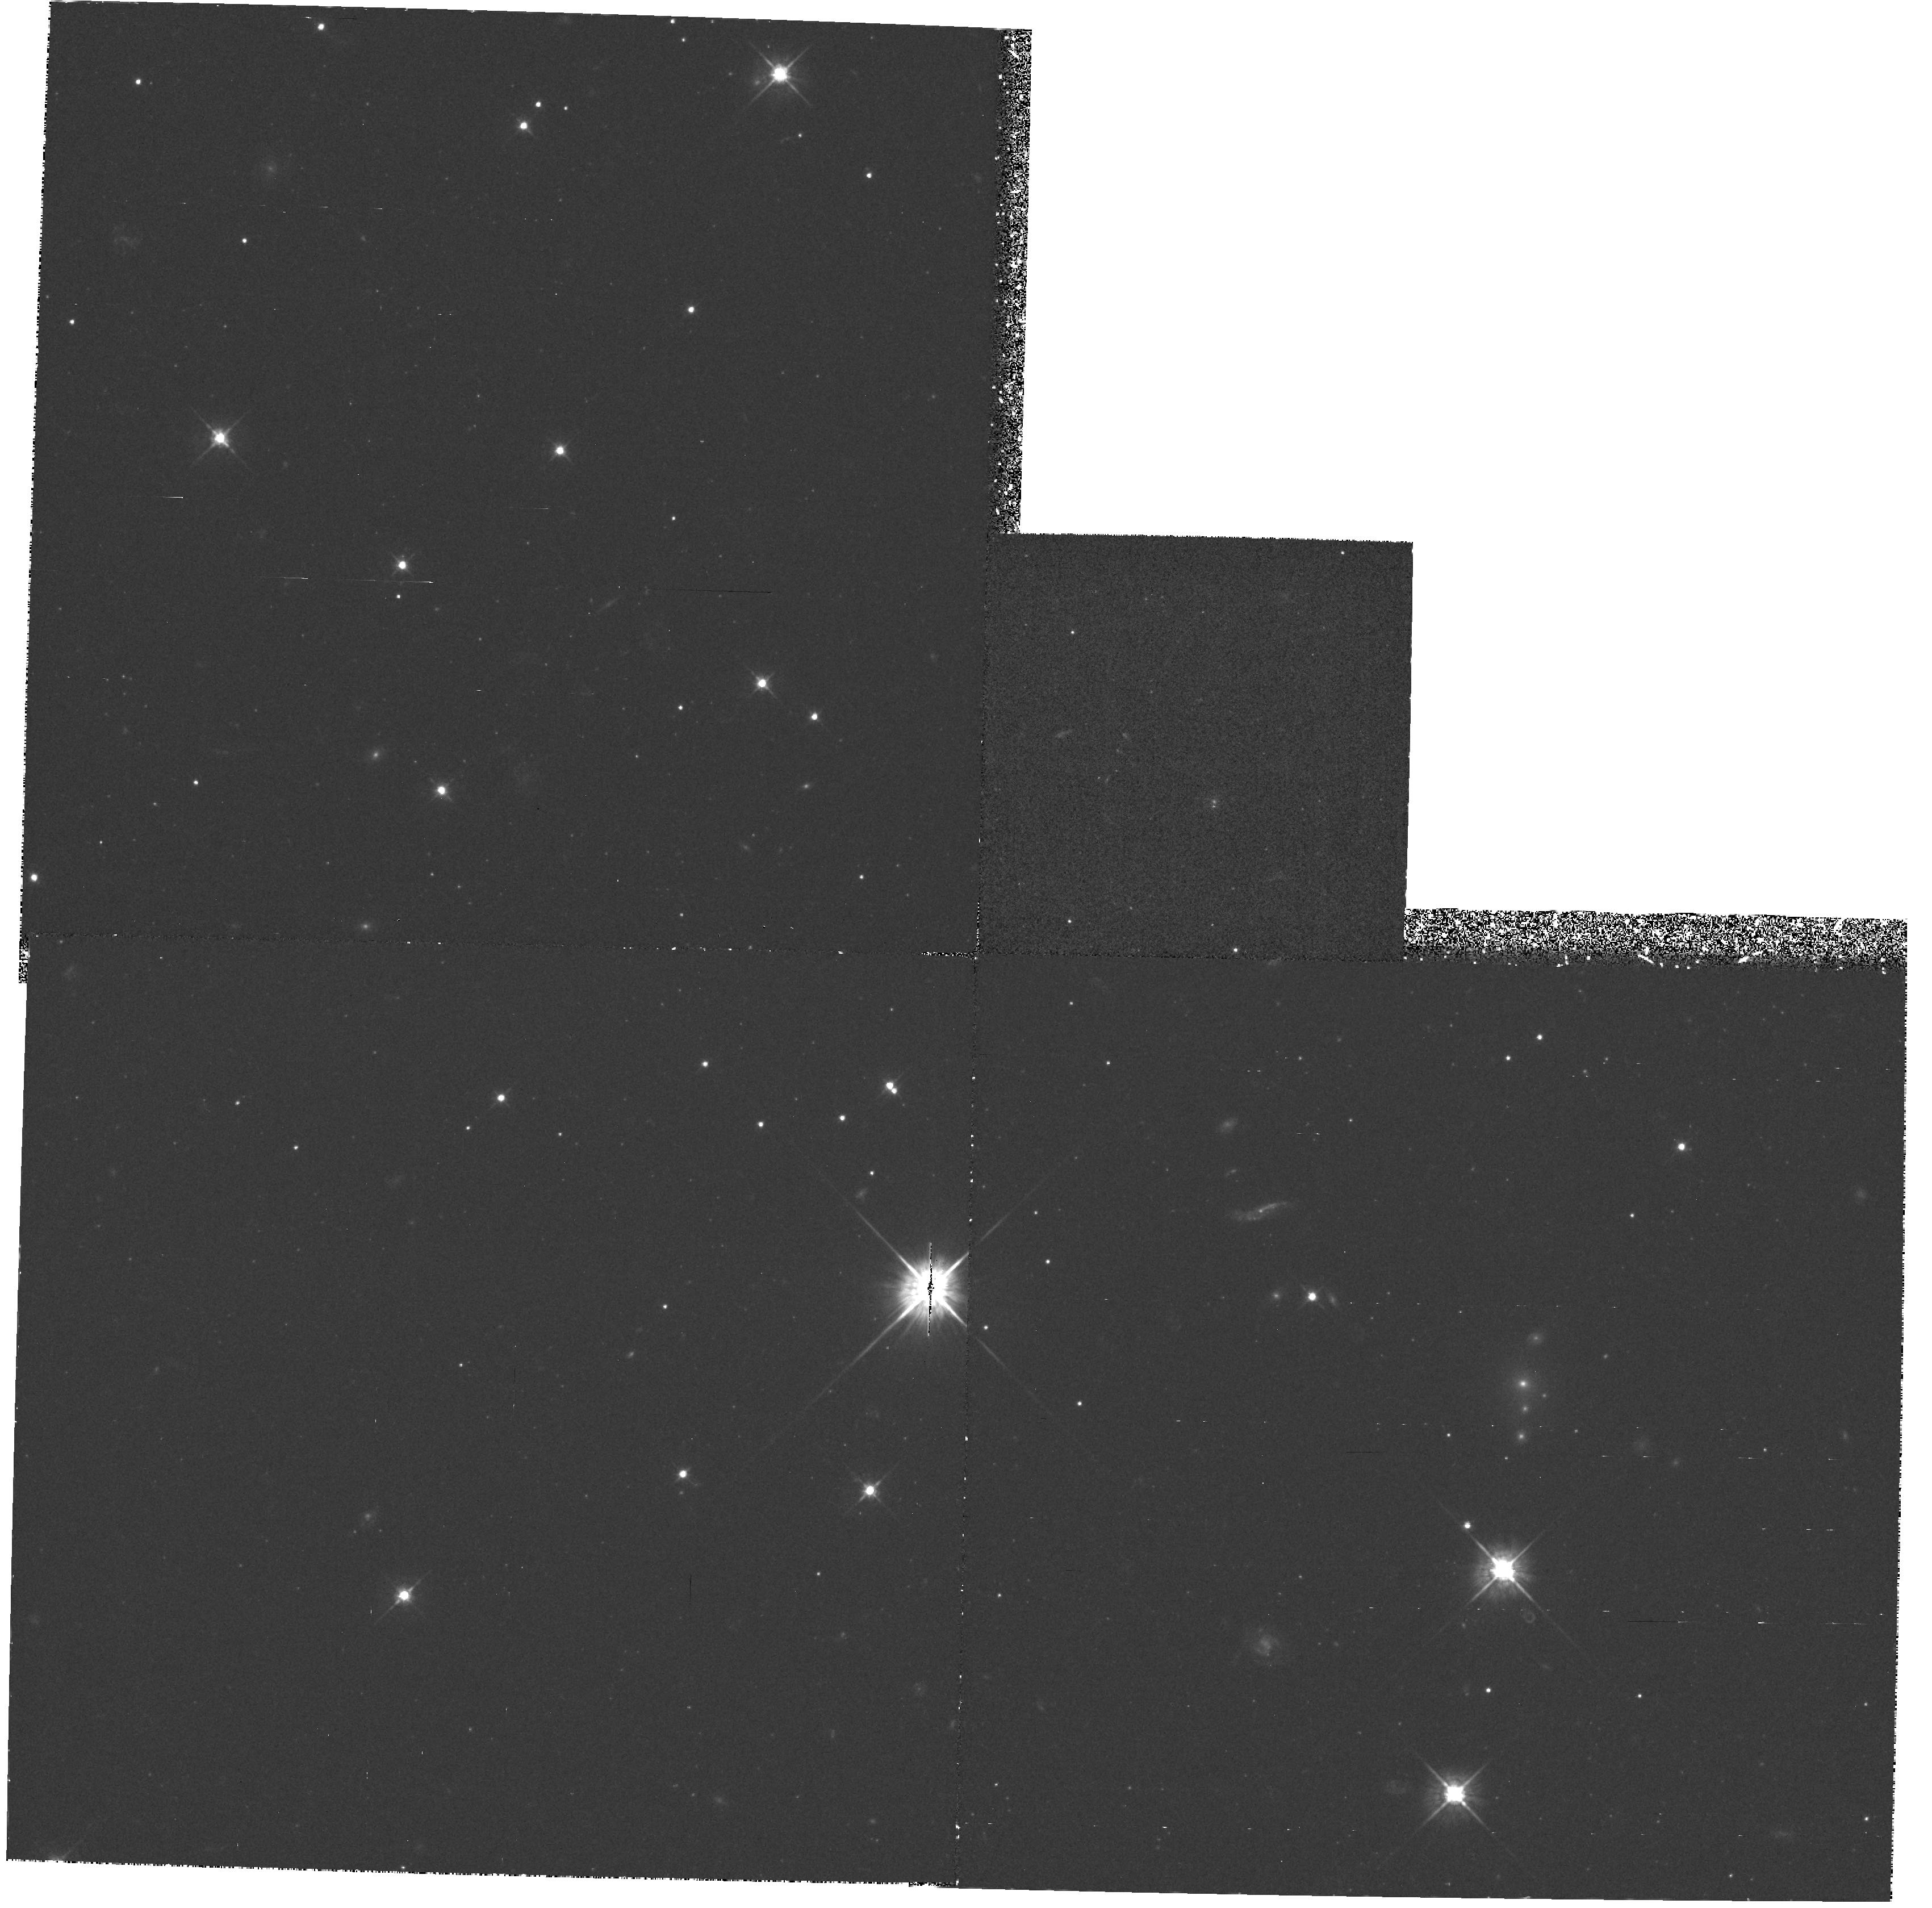
Target: NGC5102-FIELD4. Instrument: WFPC2/PC. Filter: F569W. Exposure: 55 min. Observation ID: hst_5400_03_wfpc2_pc_f569w_u2bt03

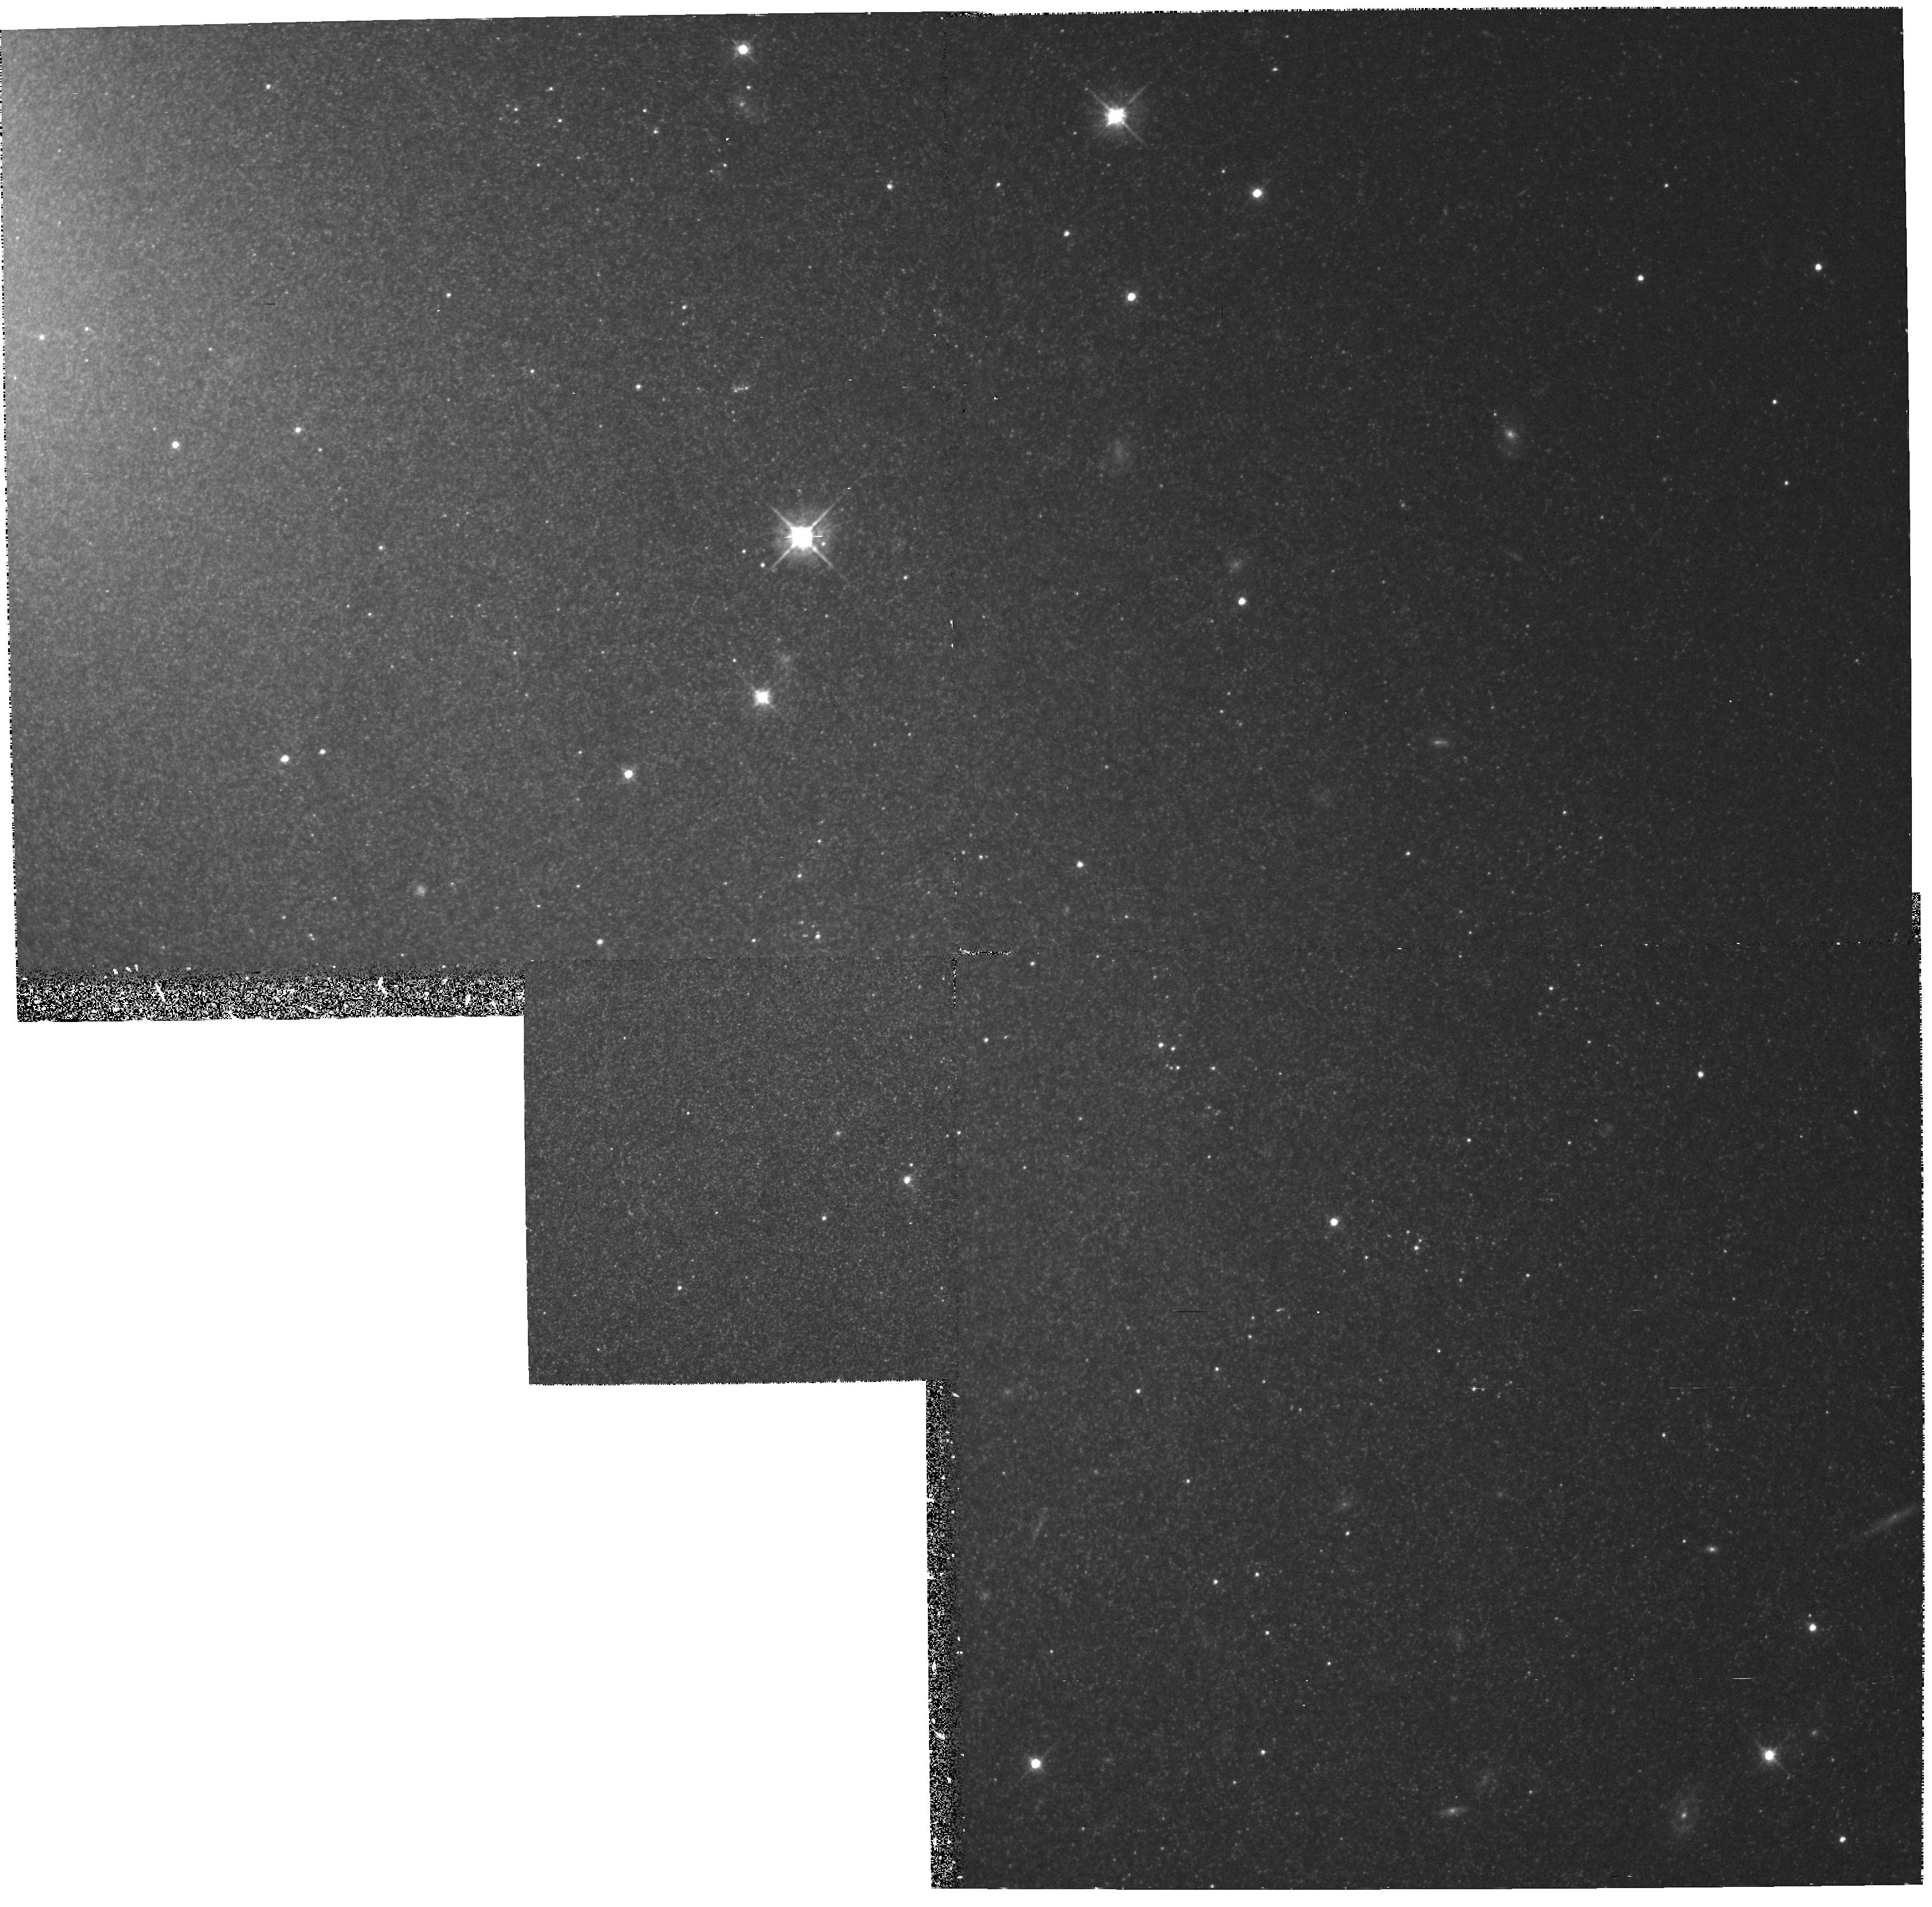
Target: NGC5102-FIELD3. Instrument: WFPC2/PC. Filter: F569W. Exposure: 55 min. Observation ID: hst_5400_02_wfpc2_pc_f569w_u2bt02

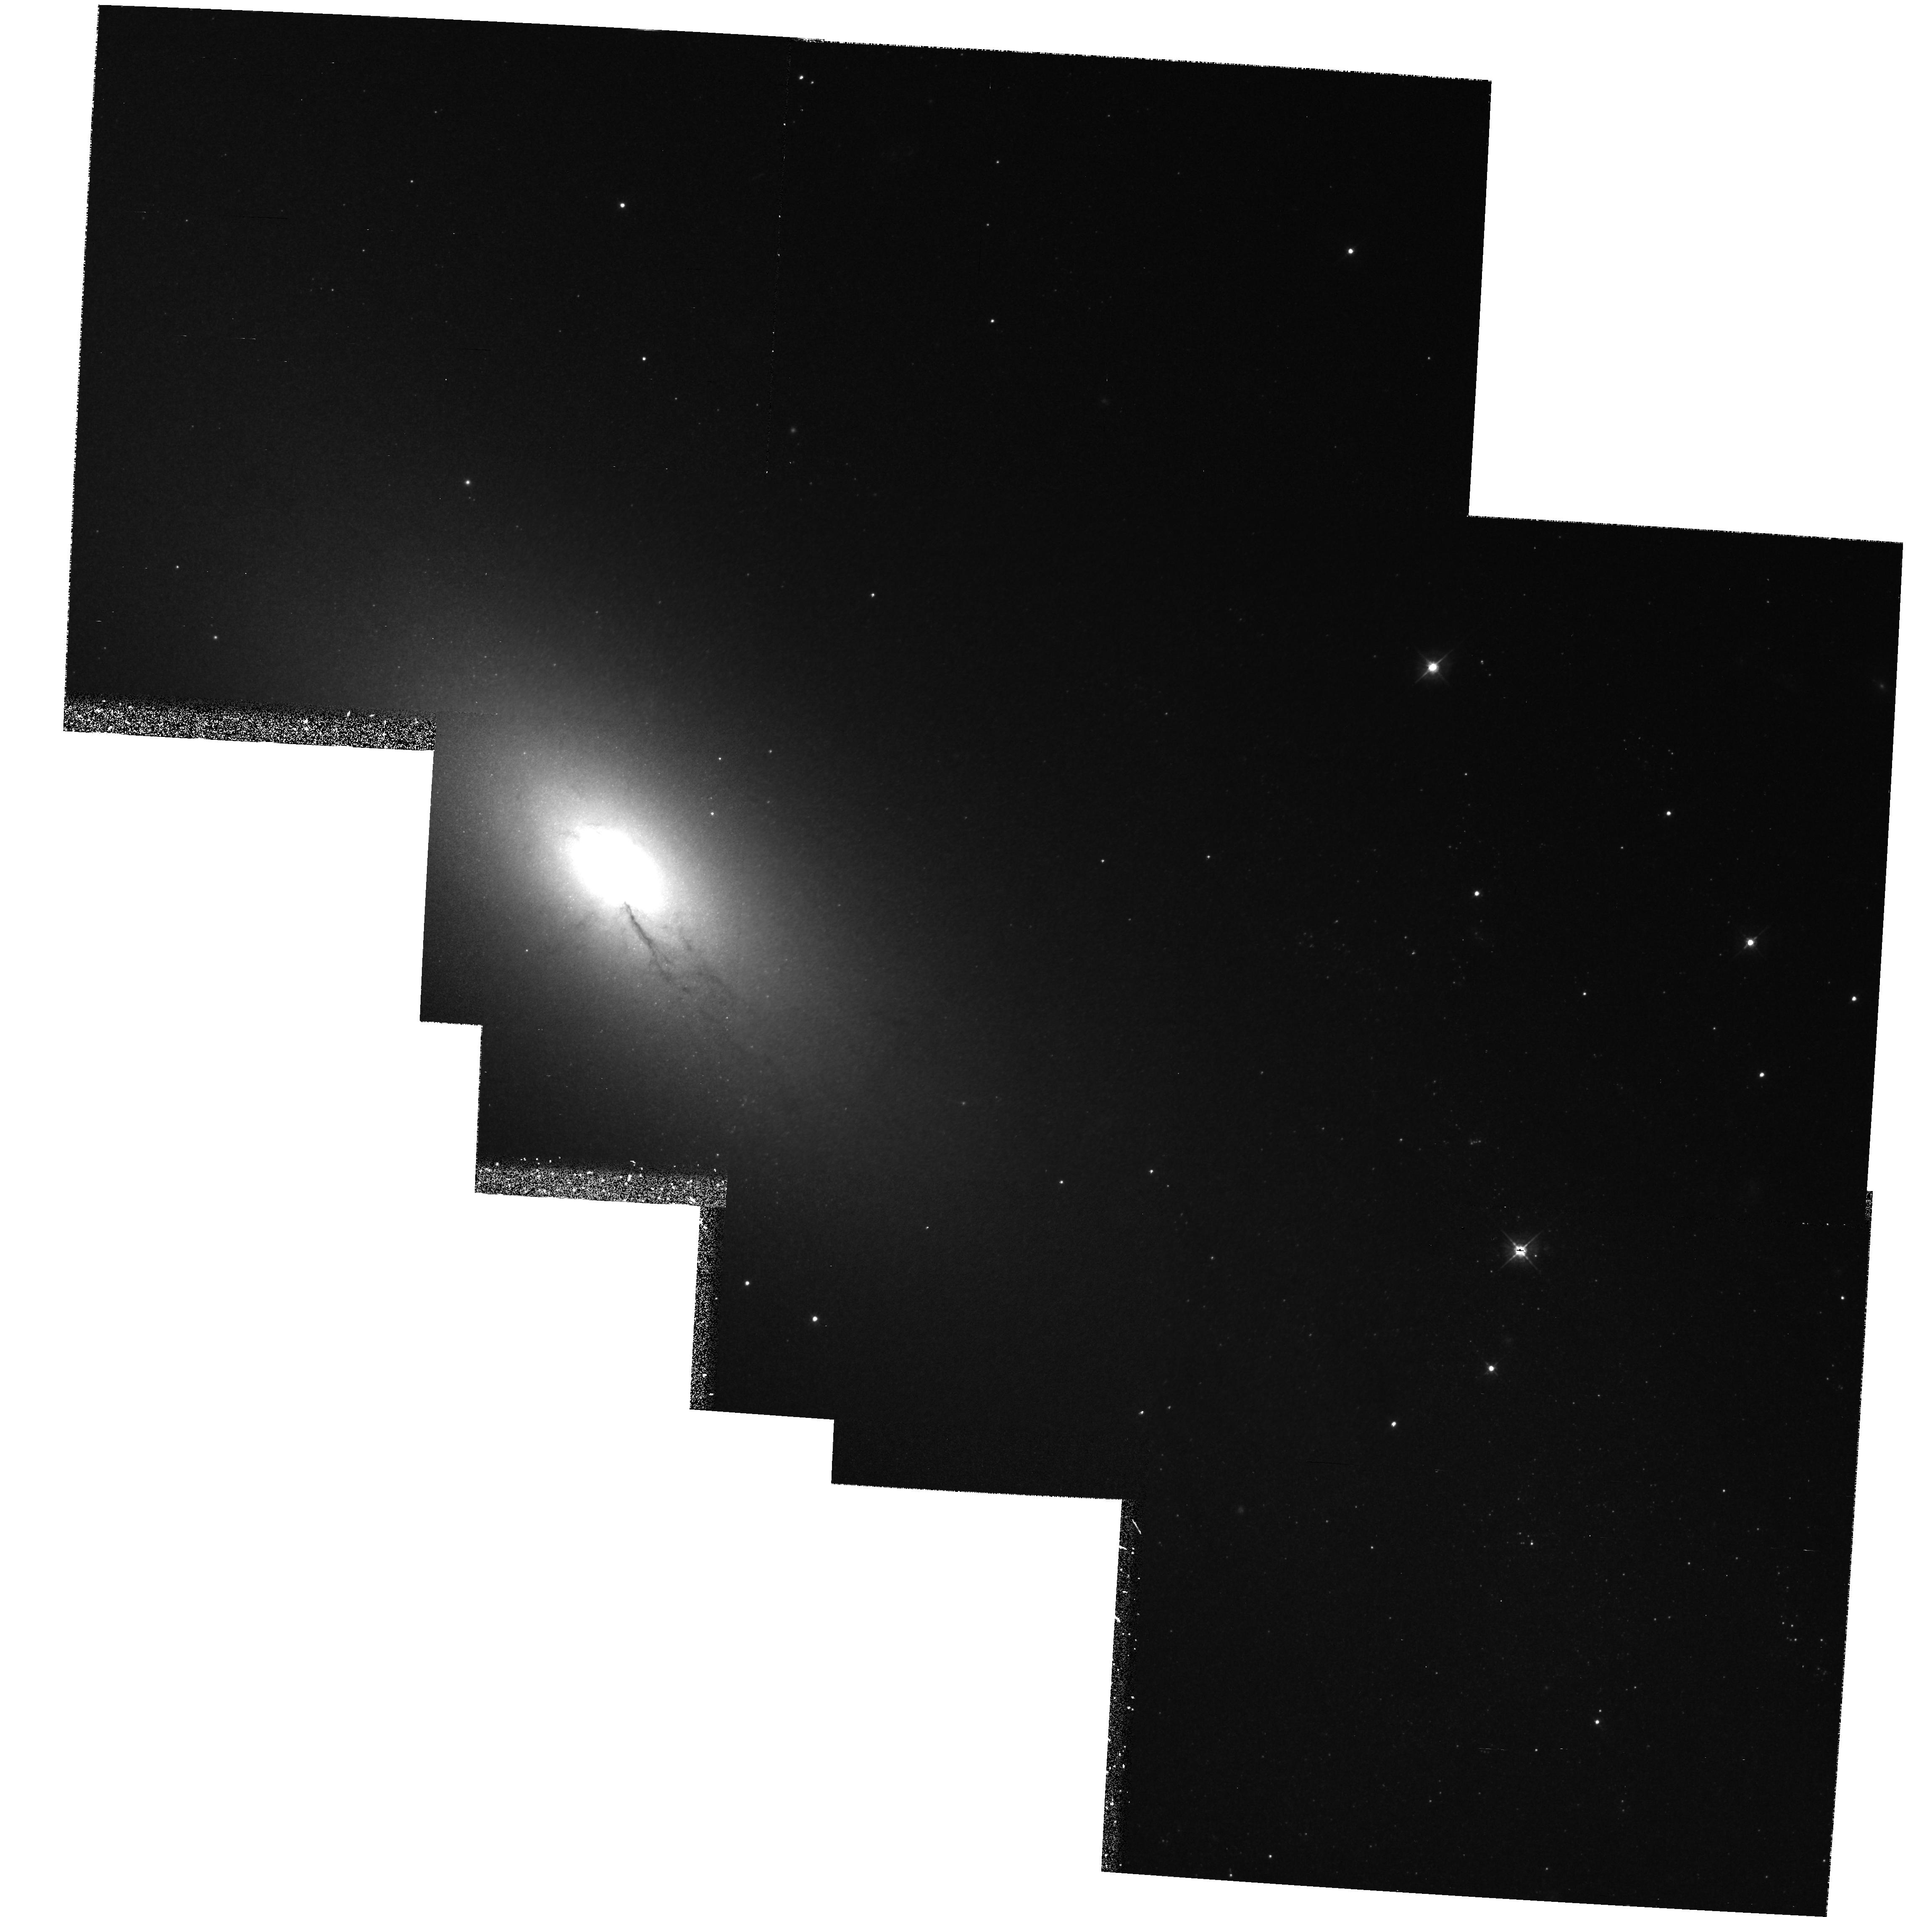
Target: MULTIPLE. Instrument: WFPC2/PC. Filter: F450W. Exposure: 1.8 h. Observation ID: hst_5400_01_wfpc2_pc_f450w_u2bt01

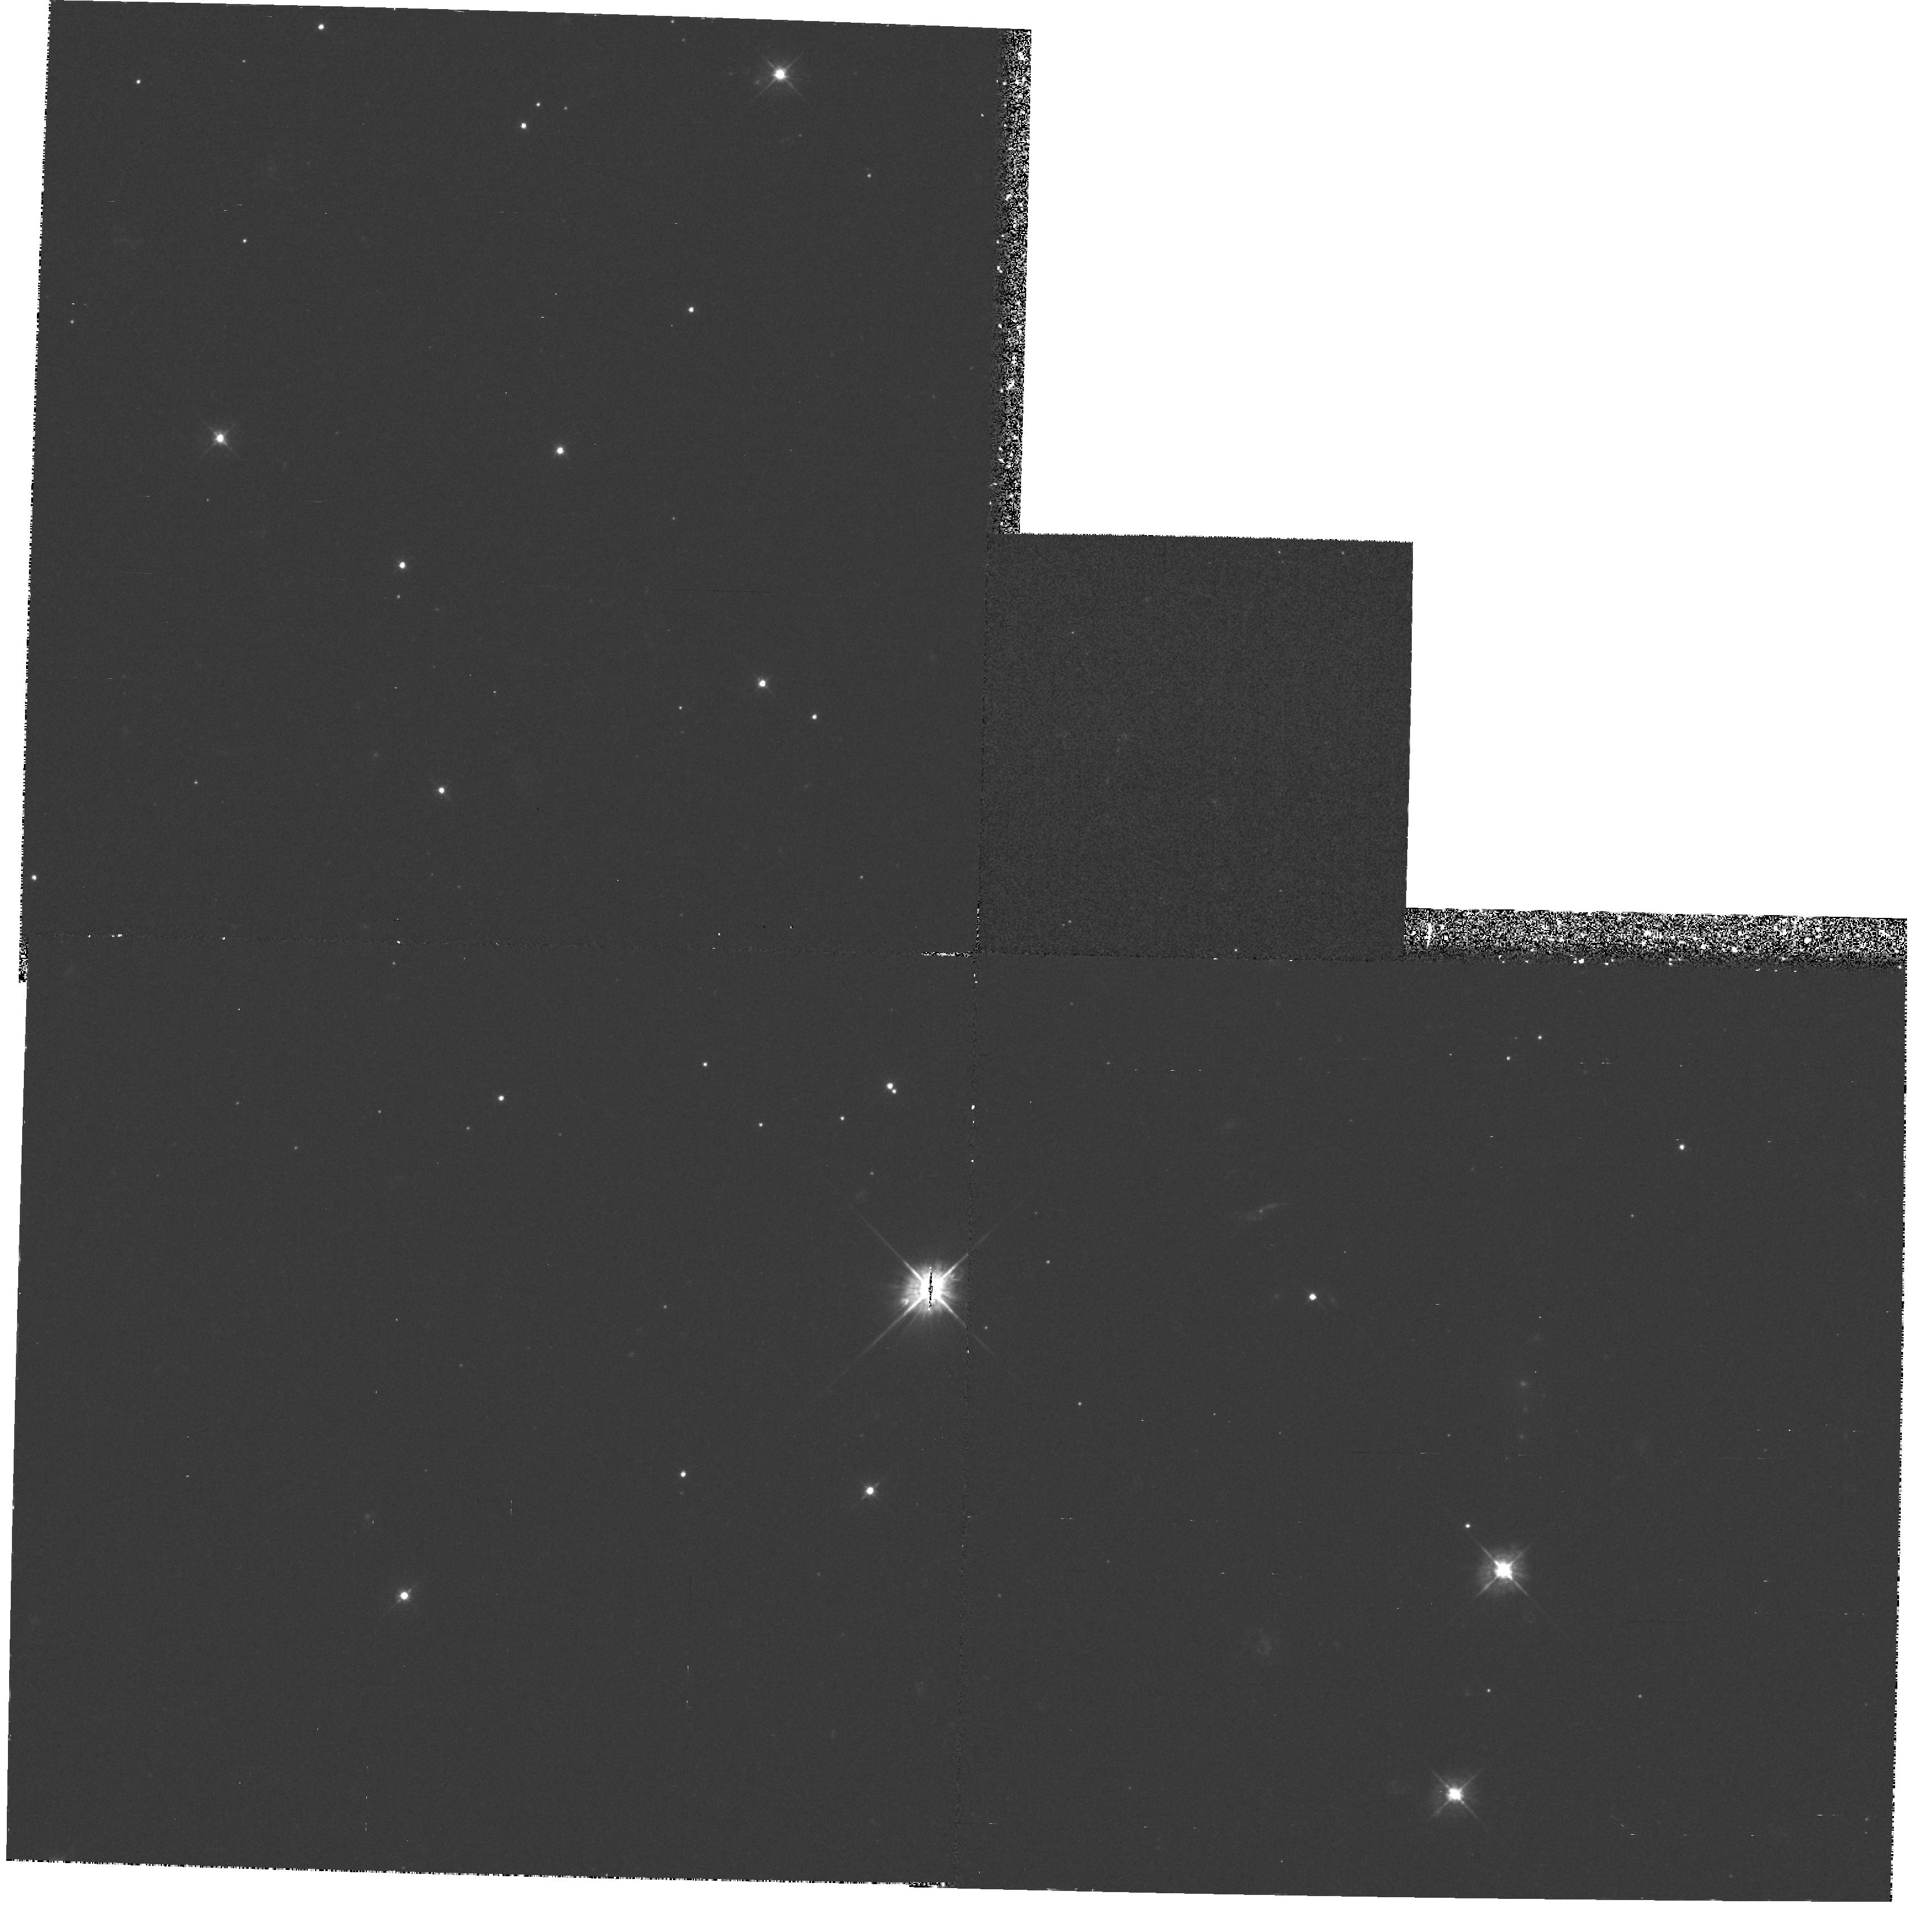
Target: NGC5102-FIELD4. Instrument: WFPC2/PC. Filter: F450W. Exposure: 55 min. Observation ID: hst_5400_03_wfpc2_pc_f450w_u2bt03

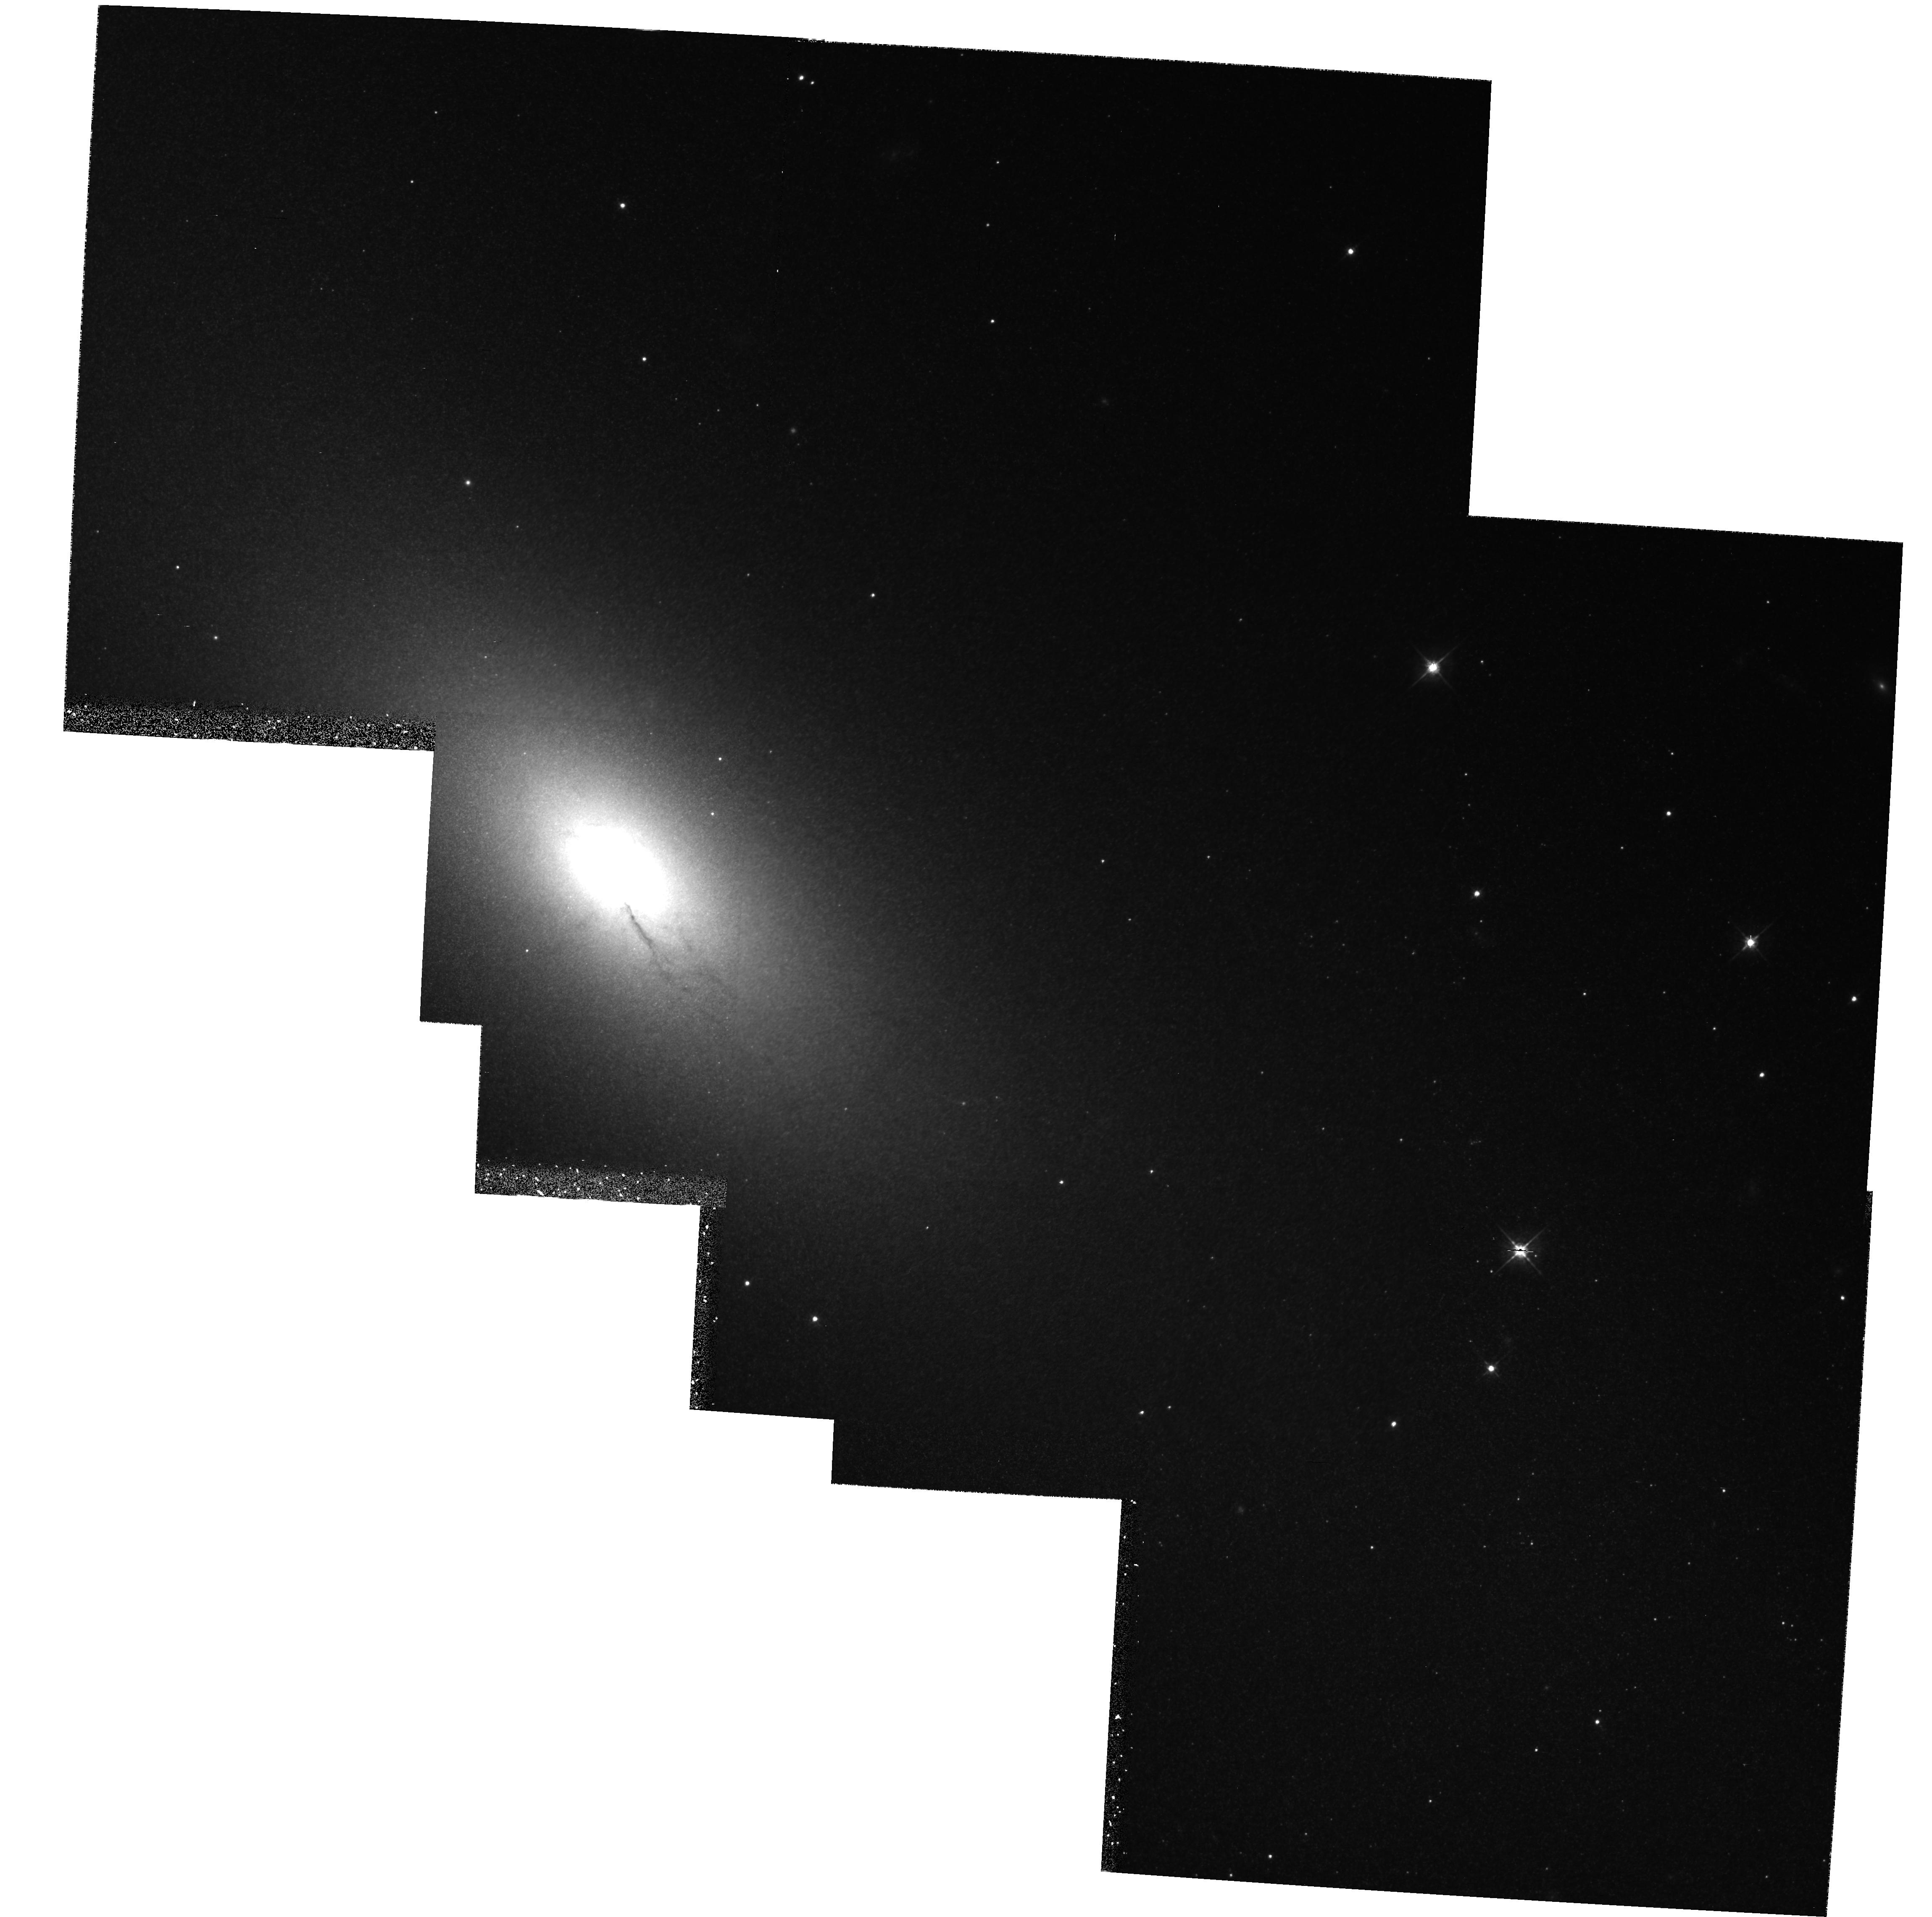
Target: MULTIPLE. Instrument: WFPC2/PC. Filter: F569W. Exposure: 2 h. Observation ID: hst_5400_01_wfpc2_pc_f569w_u2bt01

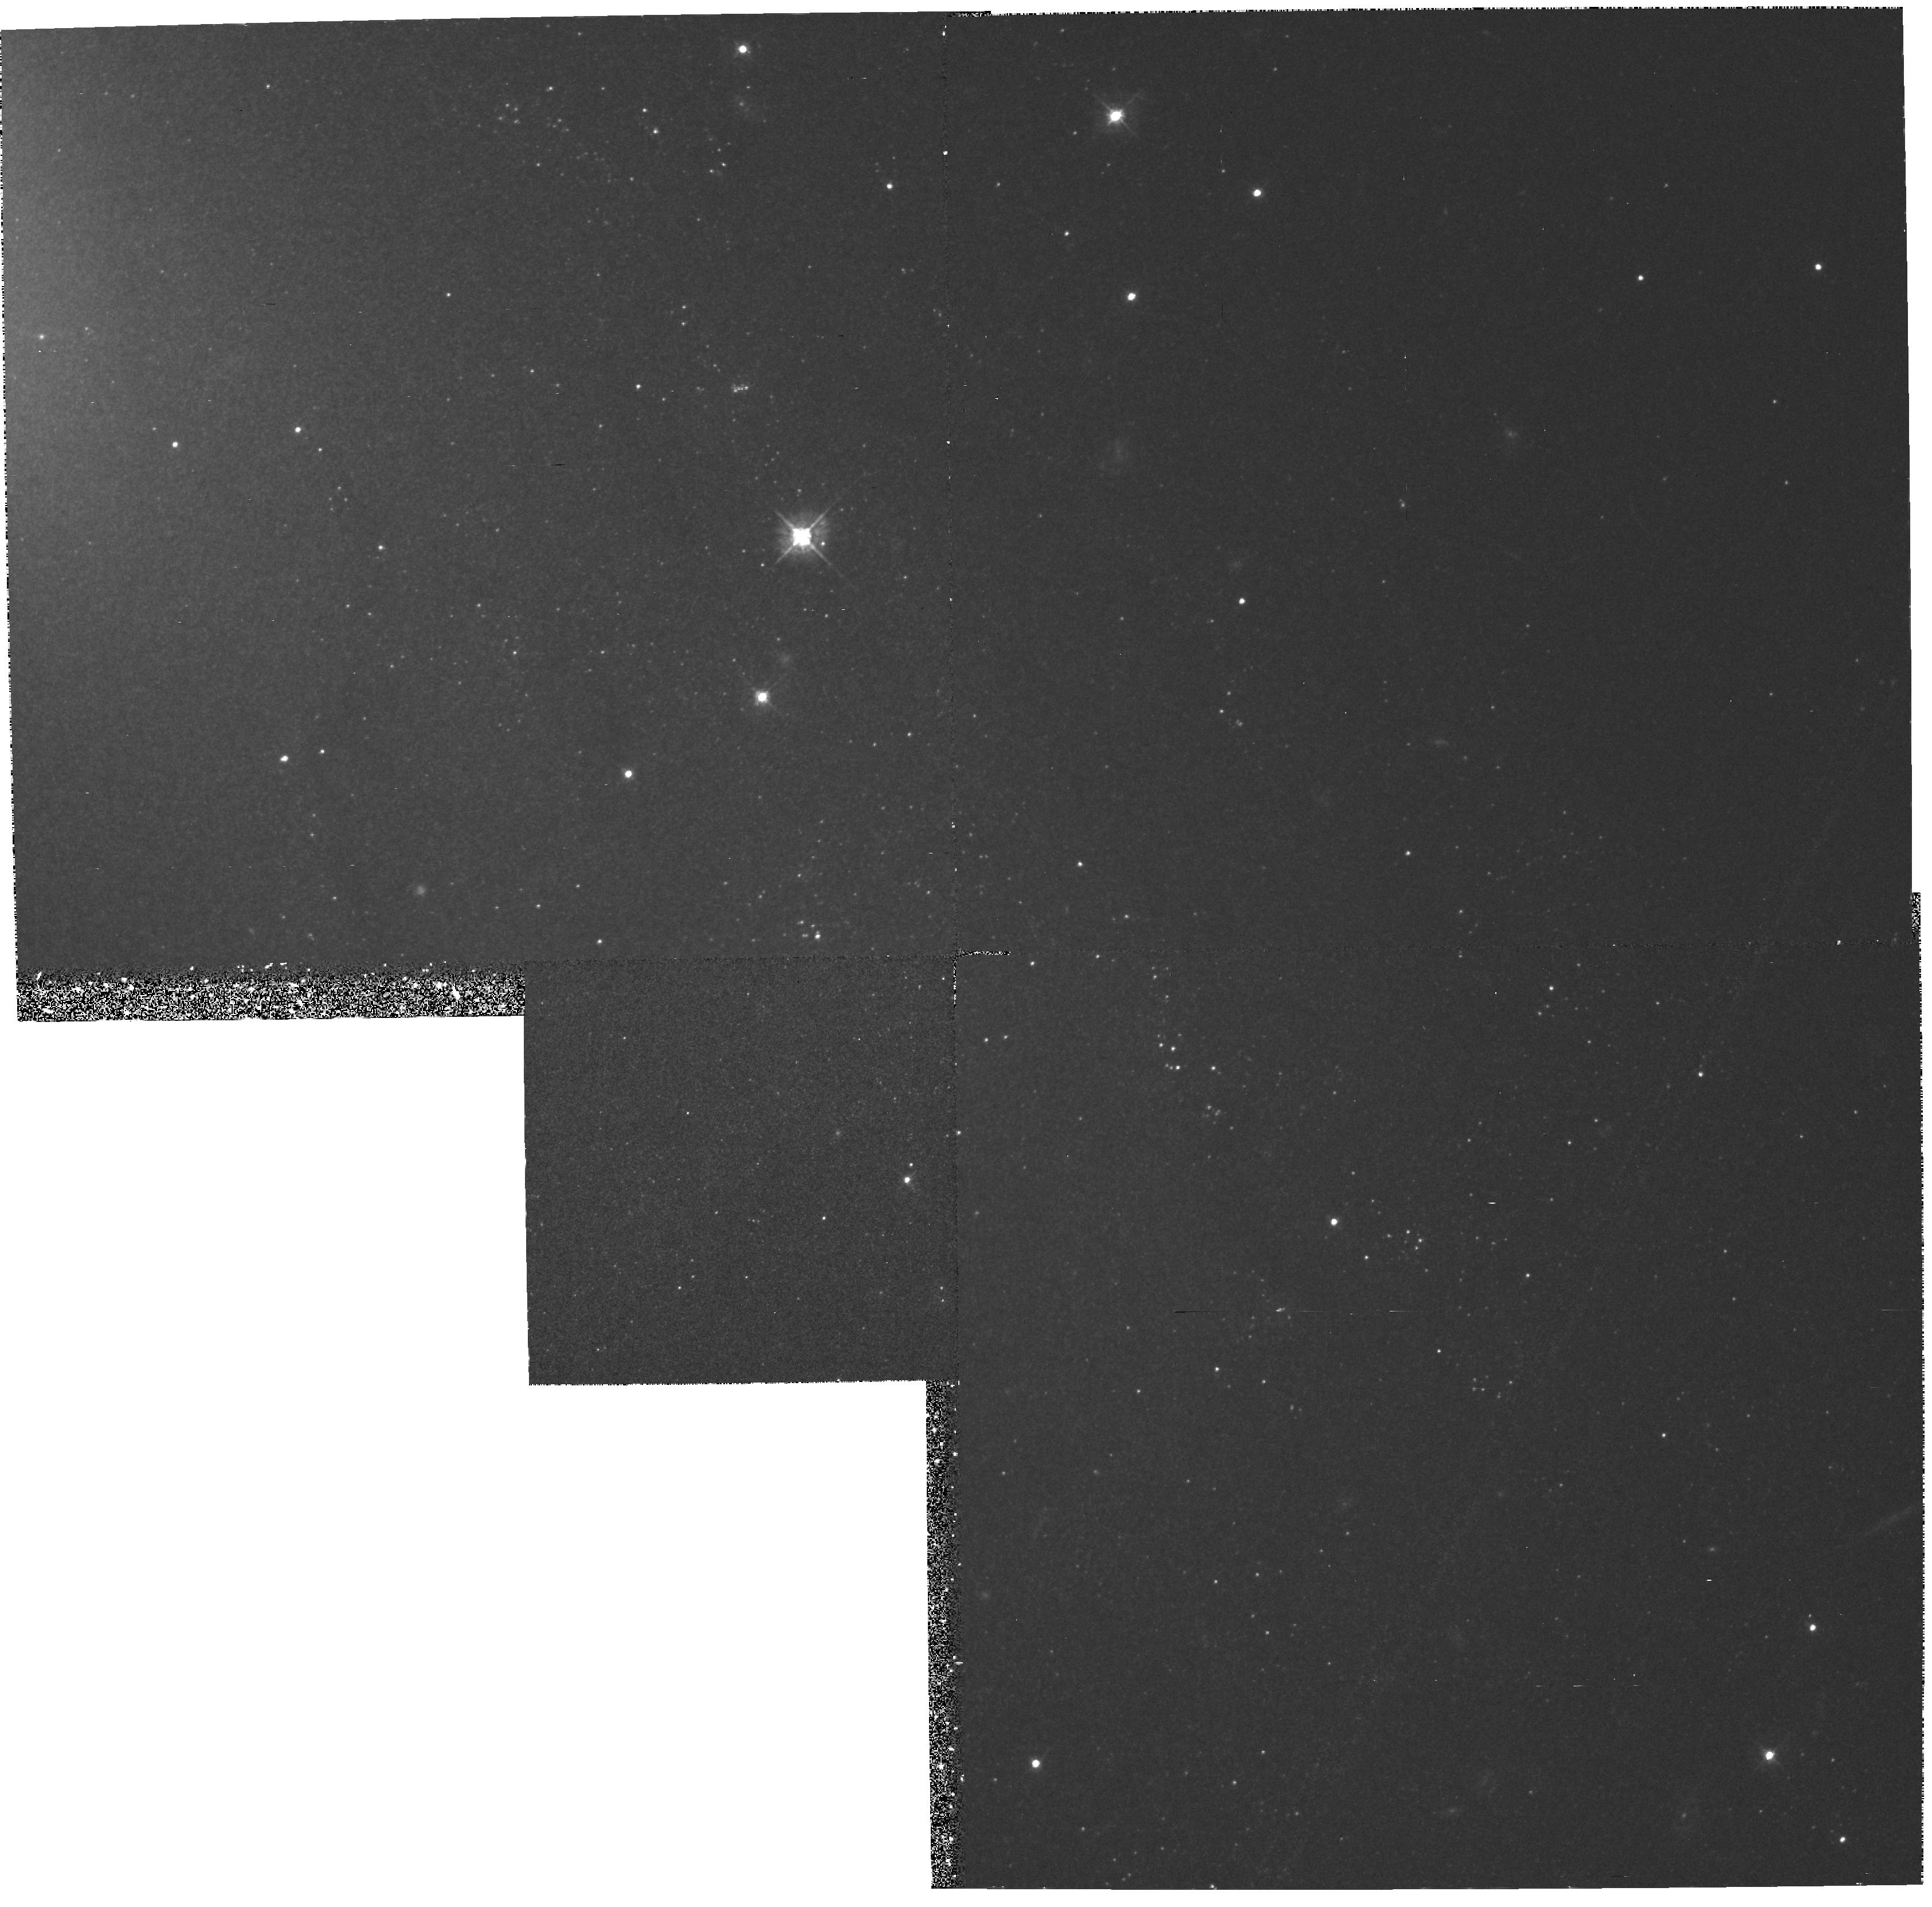
Target: NGC5102-FIELD3. Instrument: WFPC2/PC. Filter: F450W. Exposure: 55 min. Observation ID: hst_5400_02_wfpc2_pc_f450w_u2bt02

THE STARBURST GALAXY NGC 5102 (PI: Freeman, Kenneth C.)

NGC 5102 is a nearby (4 Mpc) galaxy of classical SO appearance which has undergone a recent starburst in its nucleus, bulge and disk. Because it is so close, it provides a unique opportunity to investigate the IMF of a typical starburst, the mass of starburst matter relative to the underlying older population, and the effect of the starburst on the largescale structure of this galaxy. WFPC2 images will be used to derive the luminosity function and IMF for the starburst matter in three regions of NGC 5102, at different distances from the nucleus. In the inner high surface brightness region, the crucial massive end of the mass function (stars more massive than 8 M_sun) is accessible. In the outer disk, where the surface brightness is lower, we will be able to derive the mass function for stars more massive than 5 M_sun. This proposal is part of a larger program on this important galaxy, involving extensive groundbased optical and radio observations. The HST is required for its high spatial resolution, which enables faint stars of the starburst to be detected against the high background surface brightness of this galaxy. This proposal was accepted for Cycle 1 (#2436) but was not retained when the Cycle 1 program was reassessed because of the primary mirror flaw.